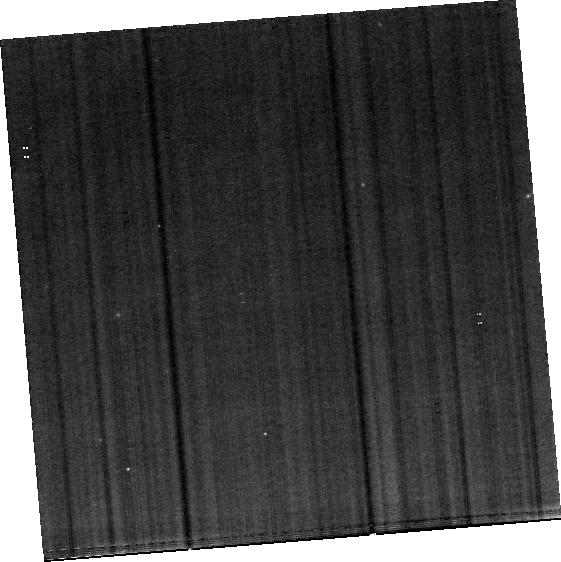
Target: SKY. Instrument: MIRI. Filter: F560W. Exposure: 24 min. Observation ID: jw02004-o004_t002_miri_f560w-brightsky

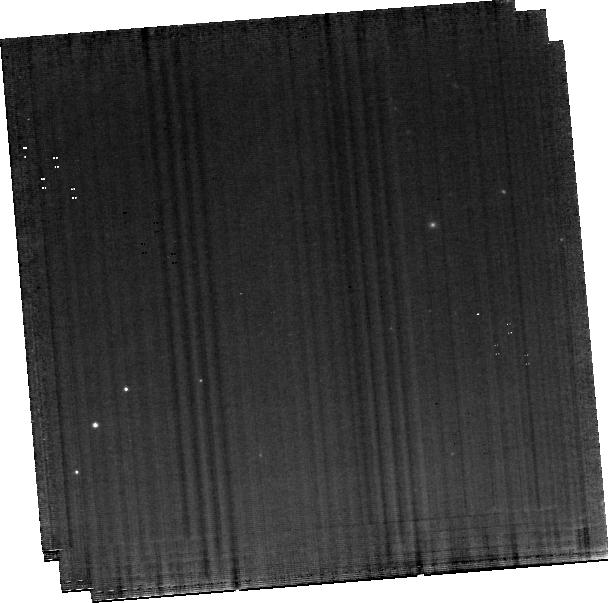
Target: IC5063. Instrument: MIRI. Filter: F560W. Exposure: 1.6 h. Observation ID: jw02004-o003_t001_miri_f560w-brightsky

Pressure gradients of the molecular gas and their role in cloud stability in massive outflows driven by black hole jets (PI: Dasyra, Kalliopi)

We propose MIRI MRS observations of the nearby galaxy IC5063 that will enable us to determine the changes in the H2 gas properties that occur as radio jets propagate through a disk and initiate outflows. We will map the emission of H2 lines in order to derive the temperature, the density, and thus the pressure of the warm and tenuous medium surrounding the cold and dense molecular clouds impacted by the jets. By comparing this pressure map with a pressure map from CO(1-0) to (4-3) ALMA data, we will quantify the changes in the external vs. internal pressure and, thus, in the stability of individual dense clouds after the jet passage. We will observationally determine, for the first time, the mass fraction of dense clouds that joins the outflow. We will examine whether the dissipation of the dense clouds that leads to their entrainment is primarily due to shocks, cosmic rays, or X-rays. From the density and the velocity of the warm H2, we will obtain a lower limit for the outflow duration based on how long ram pressure took to accelerate dense clouds to the observed velocities. From the mass and the velocity of the warm H2, we will compute the total molecular gas mass that resulted in the halo and got removed from the reservoir available for star formation. Combining gas and dust diagnostics, we will look for star formation variations along the jet. For this project, which will test fundamental physics models of the dense gas acceleration in million or billion solar mass outflows, we ask for ~2 hours of science time on the JWST. The observations will have a highly demonstrative value for the telescope, as IC5063 is a well studied galaxy, prototype of jet-driven winds.